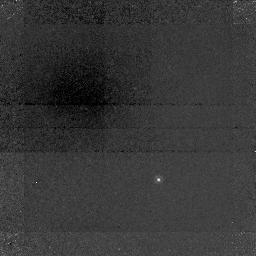
Target: 3C336.0
Instrument: NICMOS/NIC1
Filter: F108N
Exposure: 2.8 h
Observation ID: n43401010

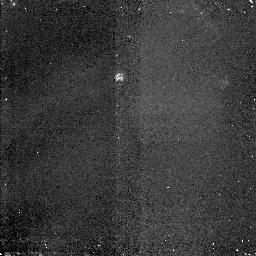
Target: 3C336.NIC2
Instrument: NICMOS/NIC2
Filter: F160W
Exposure: 43 min
Observation ID: n43401040

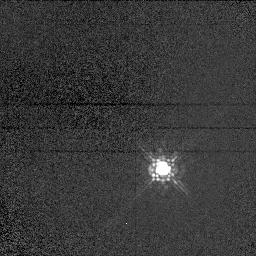
Target: GSC2044.810
Instrument: NICMOS/NIC1
Filter: F110M
Exposure: 1 min
Observation ID: n43402020

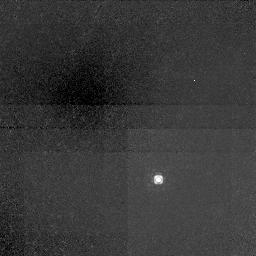
Target: 3C336.0
Instrument: NICMOS/NIC1
Filter: F110M
Exposure: 43 min
Observation ID: n43401020

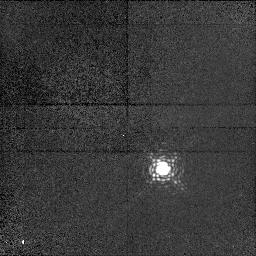
Target: GSC2044.810
Instrument: NICMOS/NIC1
Filter: F108N
Exposure: 25 min
Observation ID: n43402010

H-alpha Imaging of an Elusive Damped Ly- alpha cloud at z=0.6 (PI: Lowenthal, James)

The line of sight to QSO 3C 336 (z_em = 0.927) is one of the richest and best-studied available for absorption line investigation. Despite intensive ground-based and HST imaging and spectroscopy, however, the galaxy responsible for the highest column density system -- a damped Ly-alpha cloud at z=0.656 -- remains unidentified. The spectra imply a low metal enrichment for the cloud, with Fe/H~-1.2, in conflict with the general scenario that damped Ly-alpha clouds progressively turn gas into stars over cosmic time. We propose deep narrowband NICMOS imaging of the QSO line of sight using the F108N filter, which fortuitously includes H-alpha at z=0.656, to attempt to detect the putative absorbing galaxy. With its excellent resolution and dynamic range, this observing combination affords the best opportunity available to find the elusive source. Imaging the absorber directly is crucial to constrain its size, morphology, and star formation activity. With 4 orbits in the narrow-band filter and 1 in a broad-band comparison (plus 1 orbit for PSF calibration), our observations should be sensitive (5-sigma) to any compact galaxy with a star formation rate greater than 1 M_sun up to within 0.2 arcsec, or 0.9 h_100^-1 kpc, of the QSO sightline. If the absorber is indeed a dwarf galaxy almost exactly superposed on the QSO image, then NICMOS + redshifted H-alpha filter provides the only way to image the system directly. This is important for interpretation of the extensive spectroscopic information already gathered on this absorption cloud, including from HST.